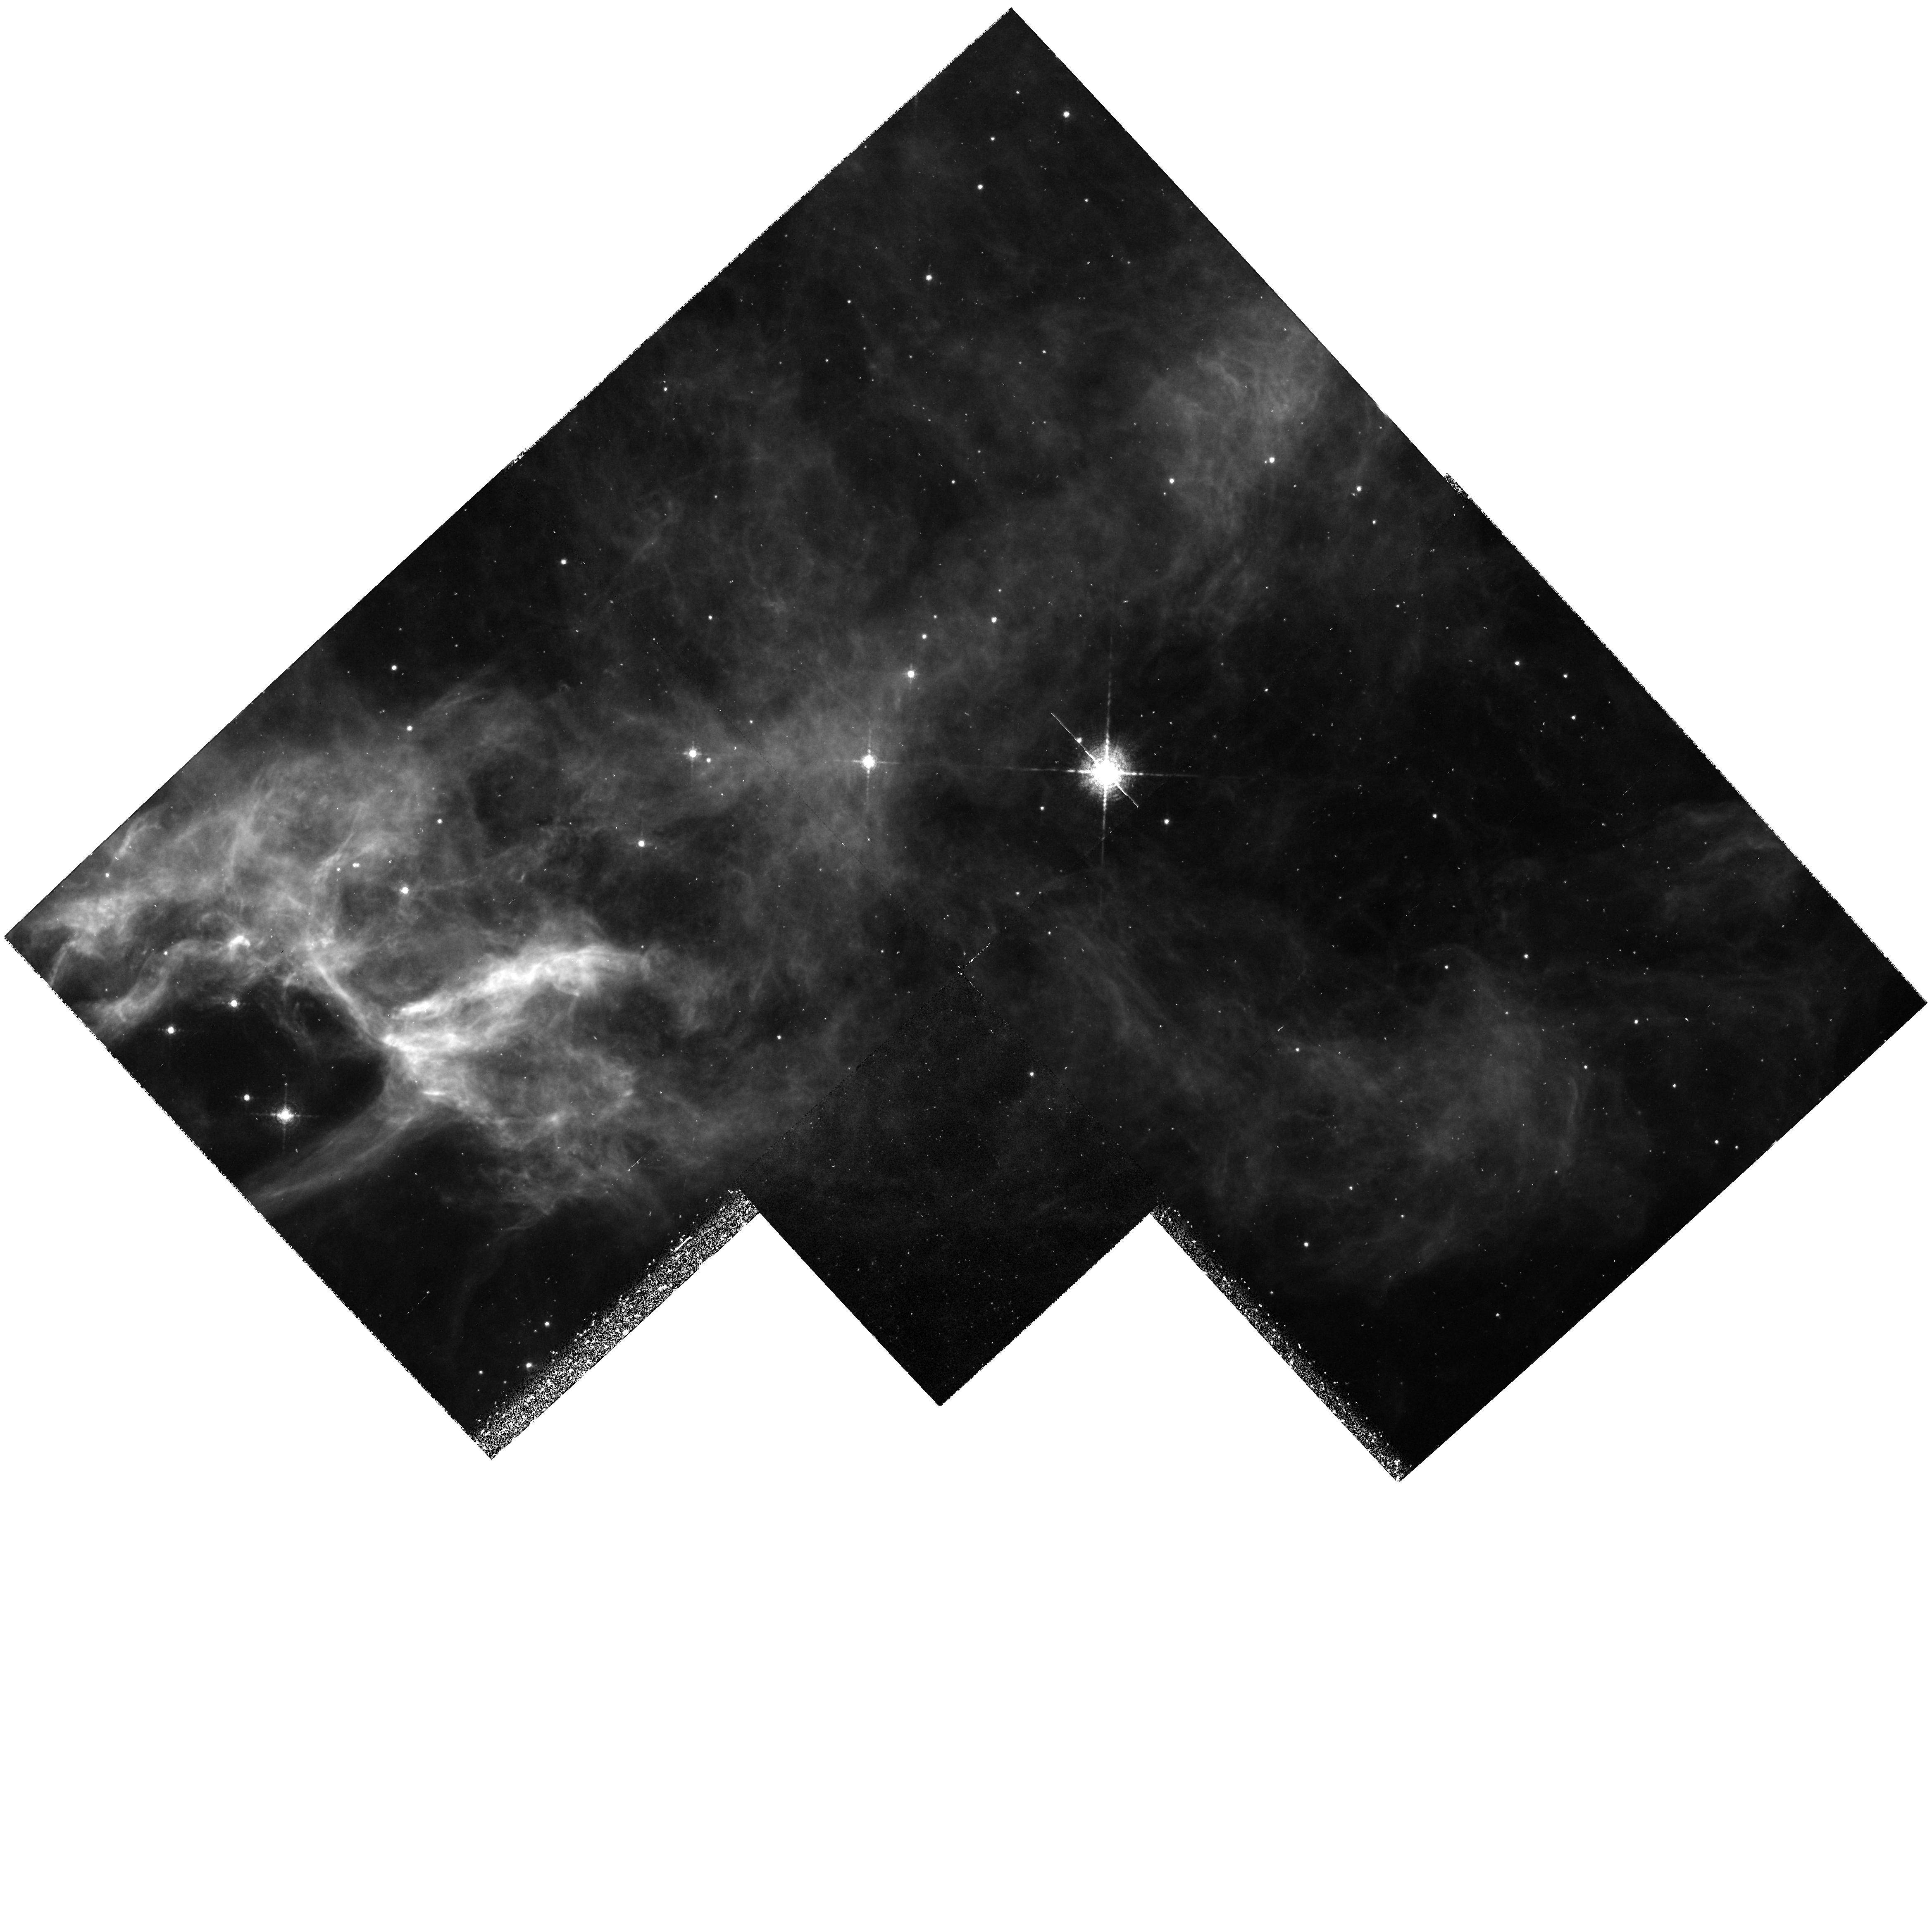
Target: NGC6995-A. Instrument: WFPC2/PC. Filter: F673N. Exposure: 1.1 h. Observation ID: hst_5779_02_wfpc2_pc_f673n_u2ls02

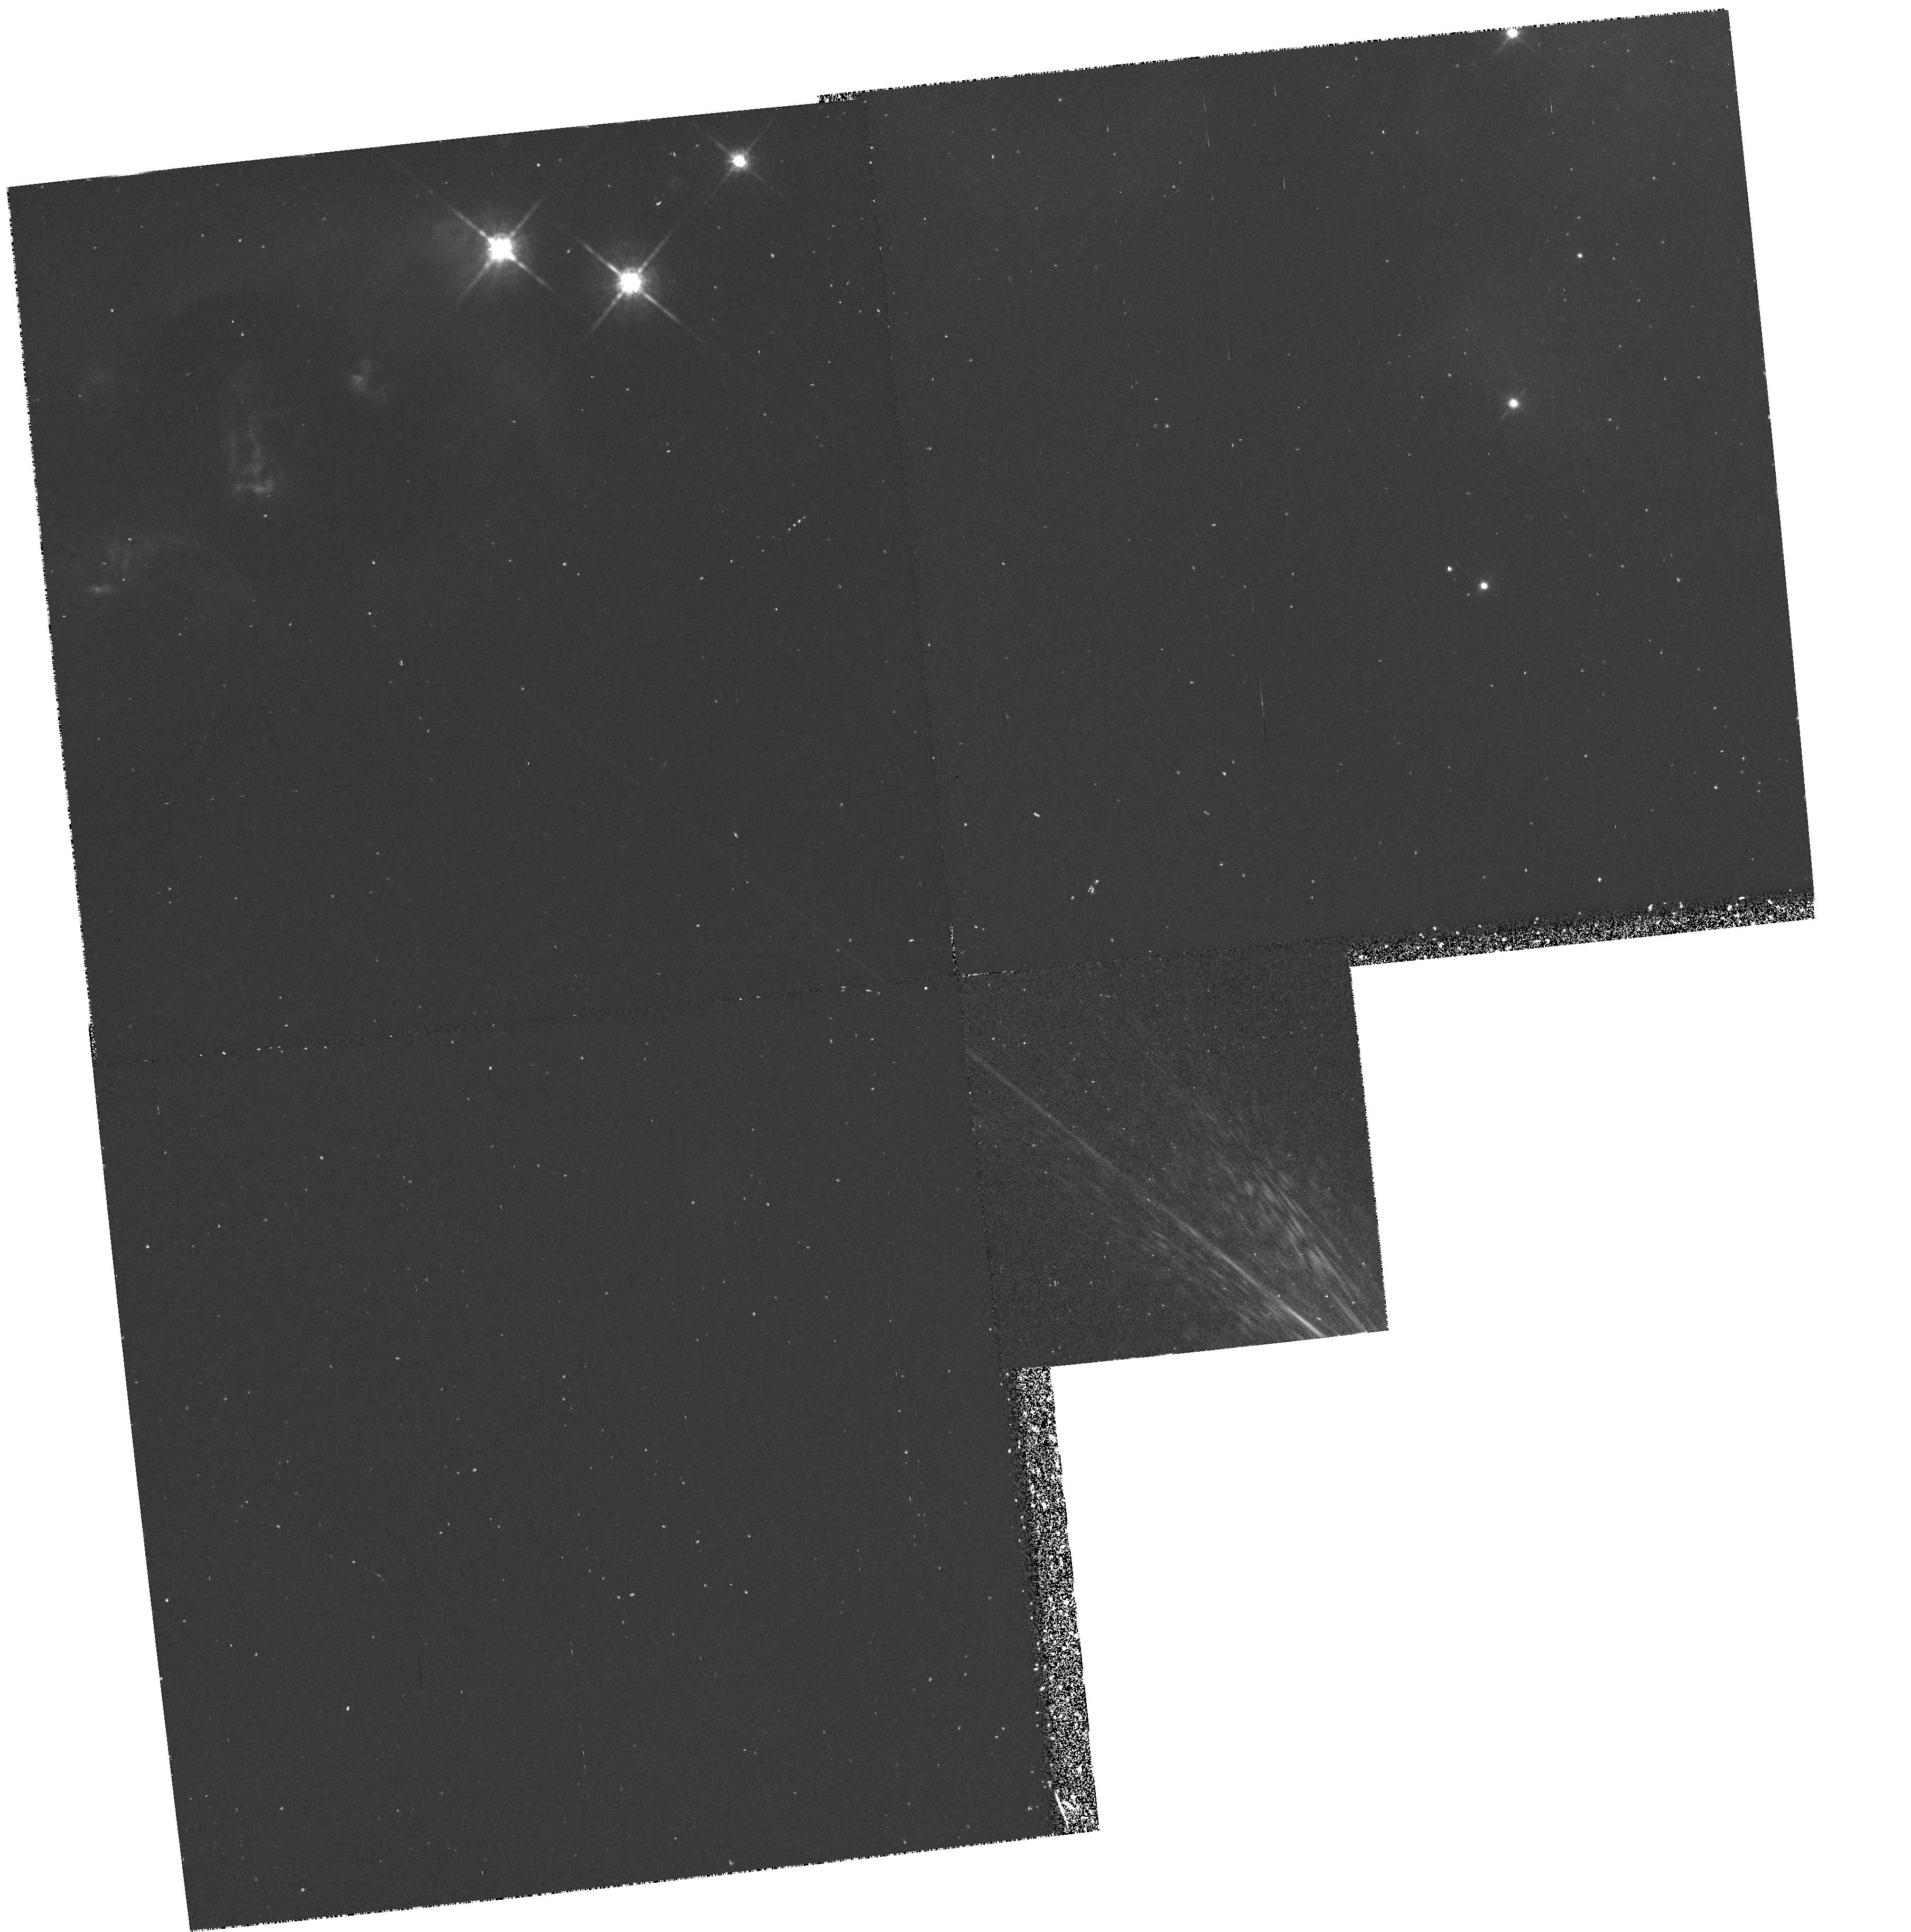
Target: HH7-11. Instrument: WFPC2/PC. Filter: F850LP. Exposure: 1.1 h. Observation ID: hst_5779_01_wfpc2_pc_f850lp_u2ls01

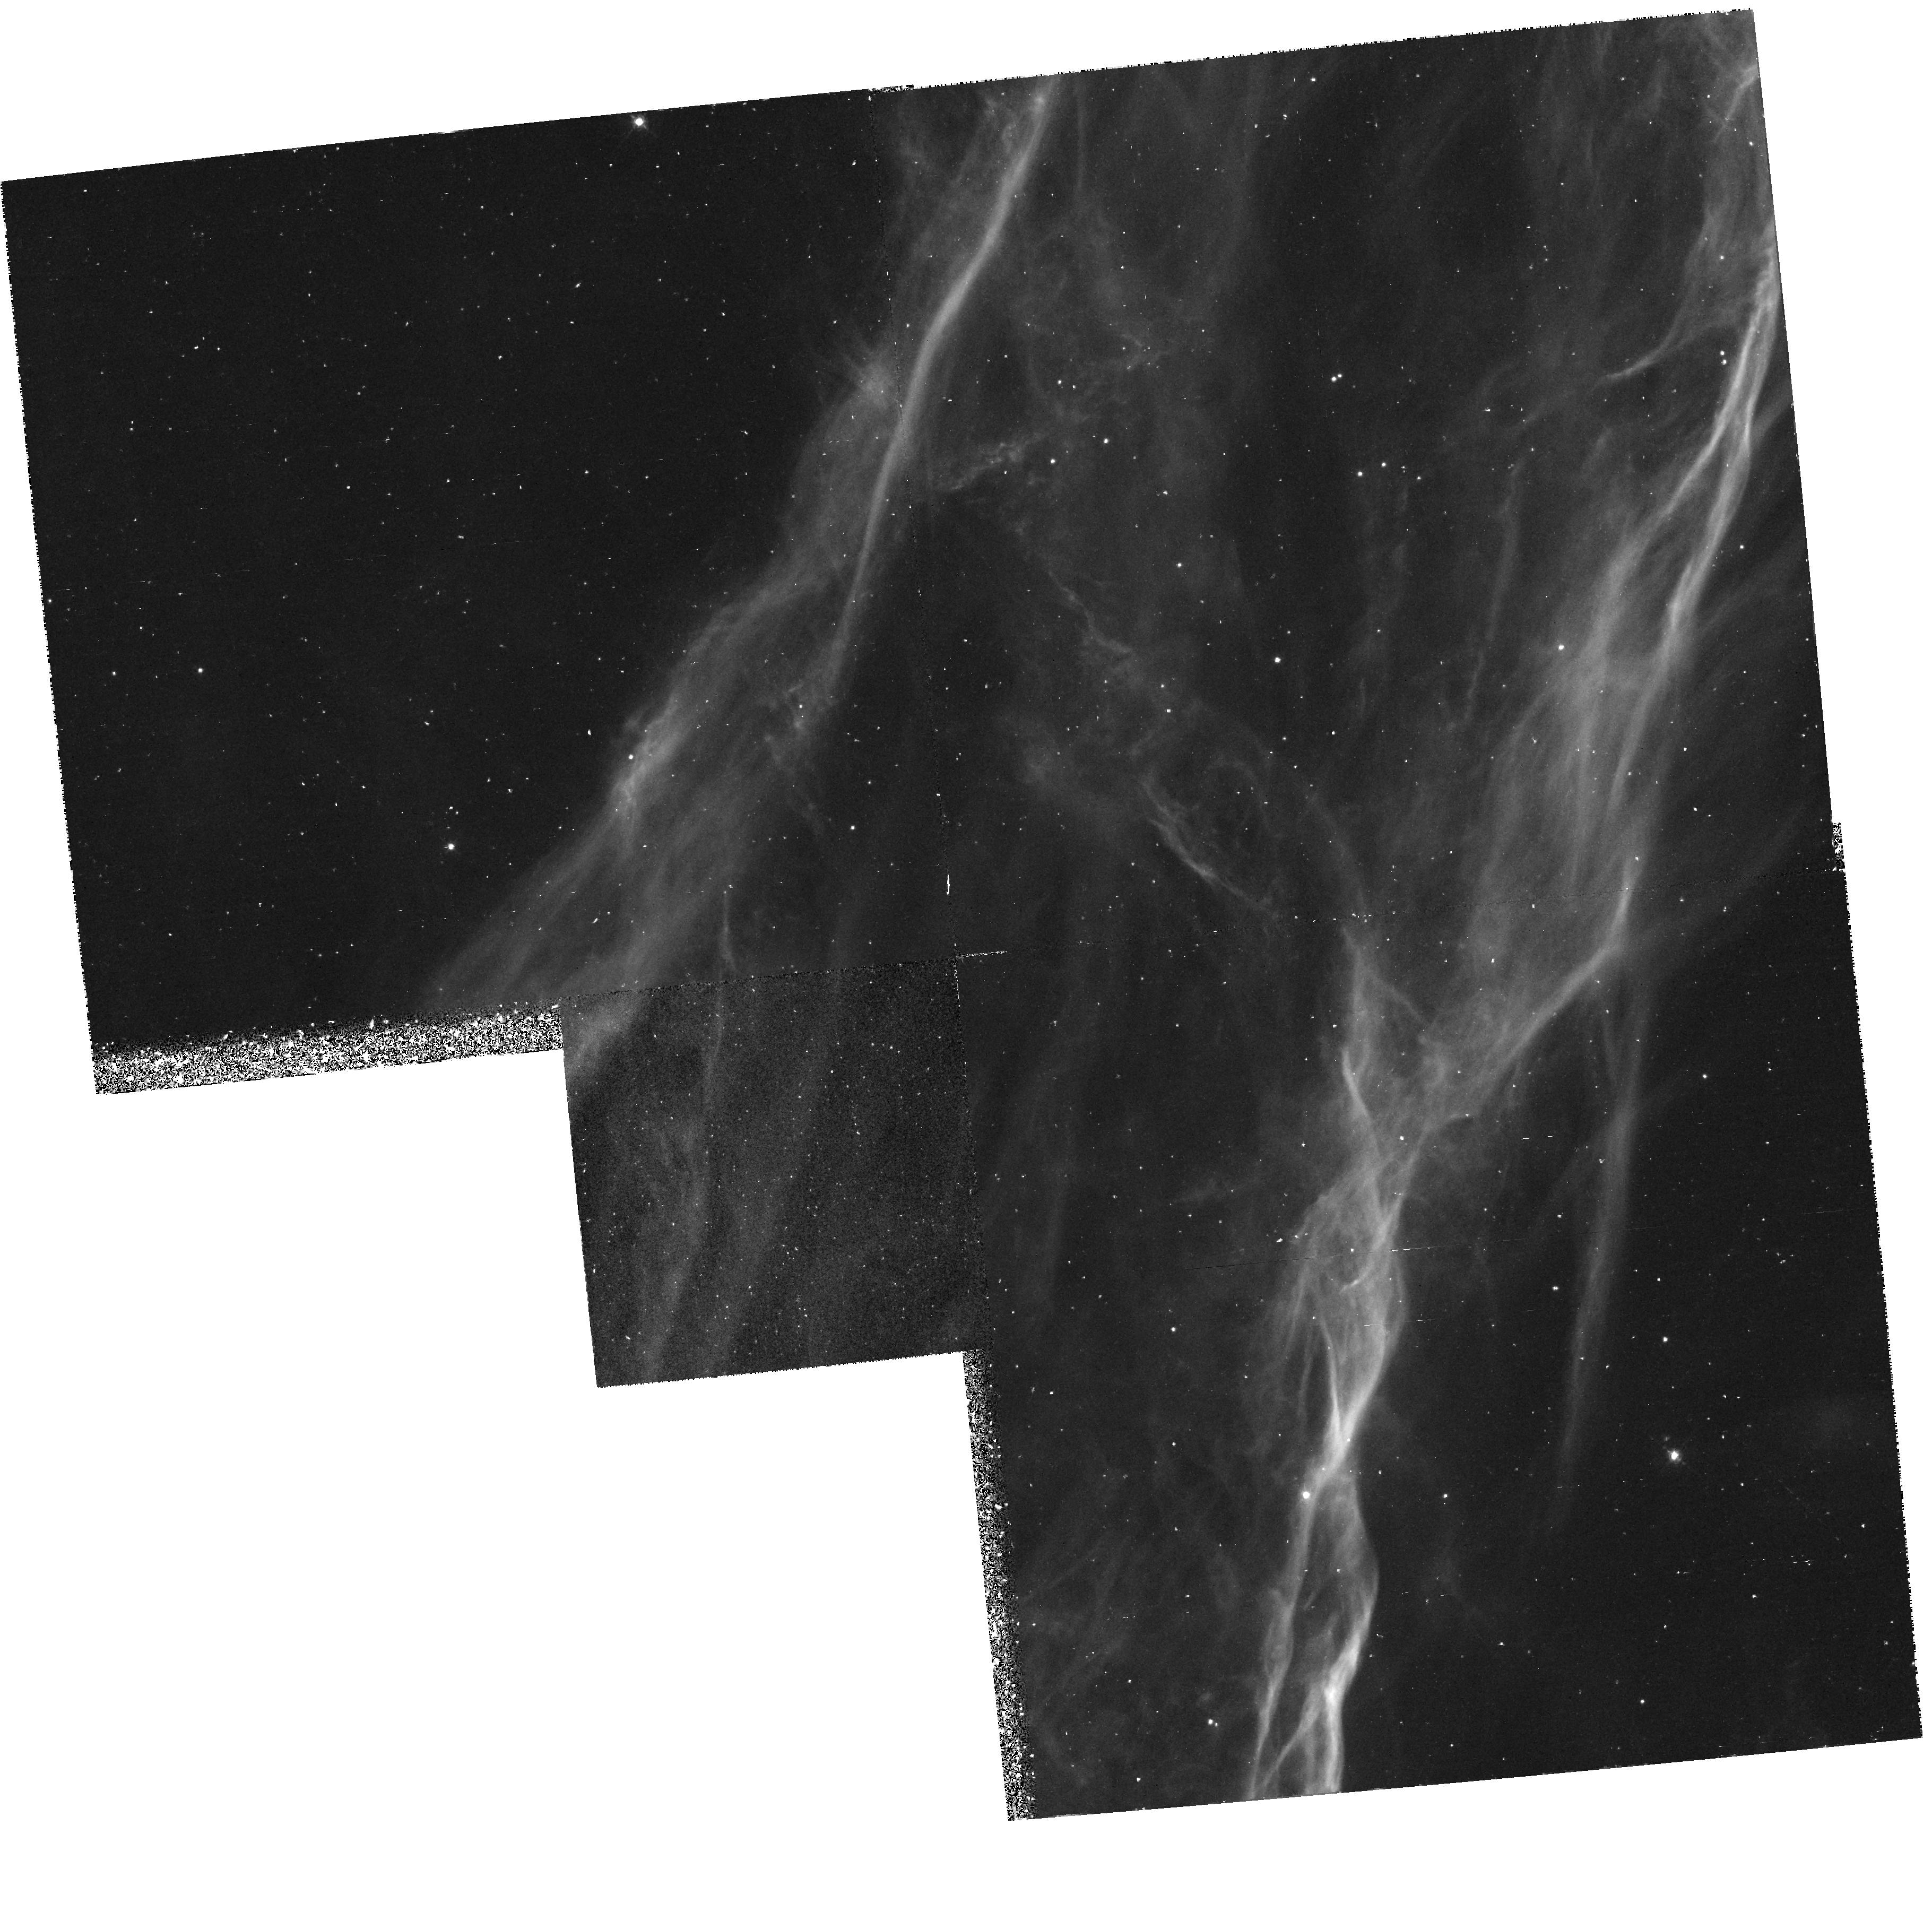
Target: NGC6995-B1. Instrument: WFPC2/PC. Filter: F502N. Exposure: 1.1 h. Observation ID: hst_5779_03_wfpc2_pc_f502n_u2ls03

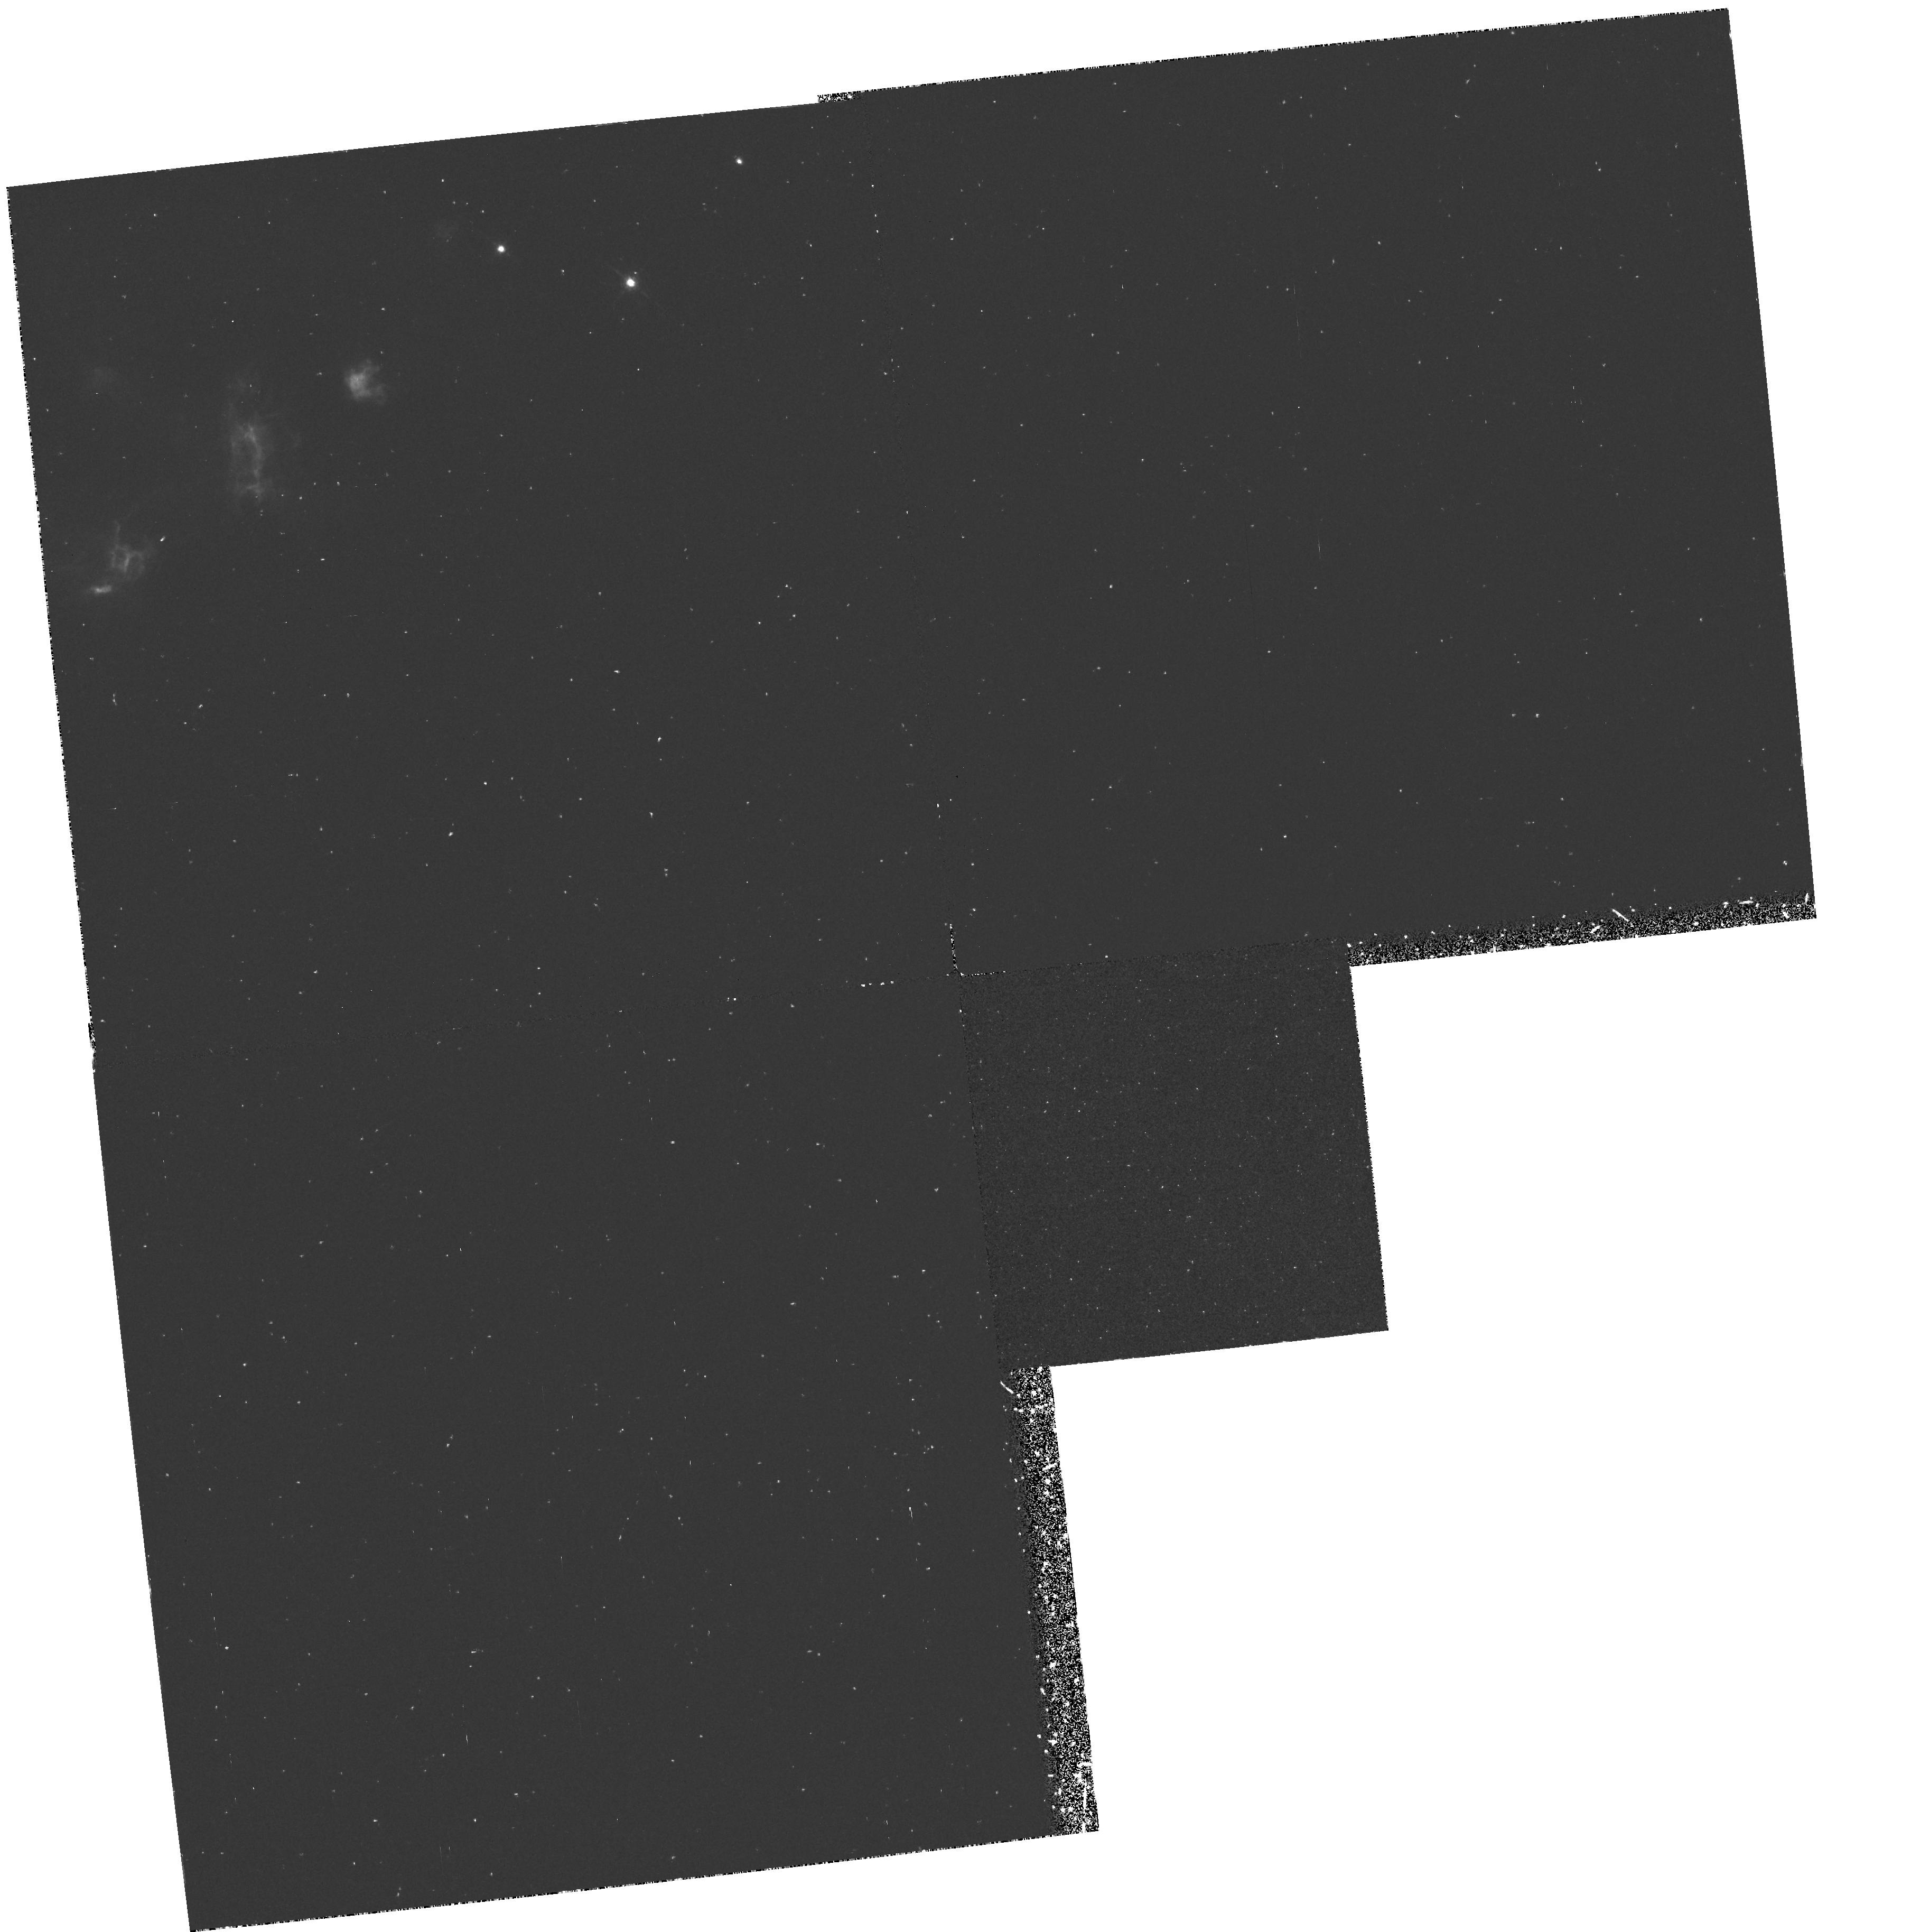
Target: HH7-11. Instrument: WFPC2/PC. Filter: F656N. Exposure: 1.1 h. Observation ID: hst_5779_01_wfpc2_pc_f656n_u2ls01

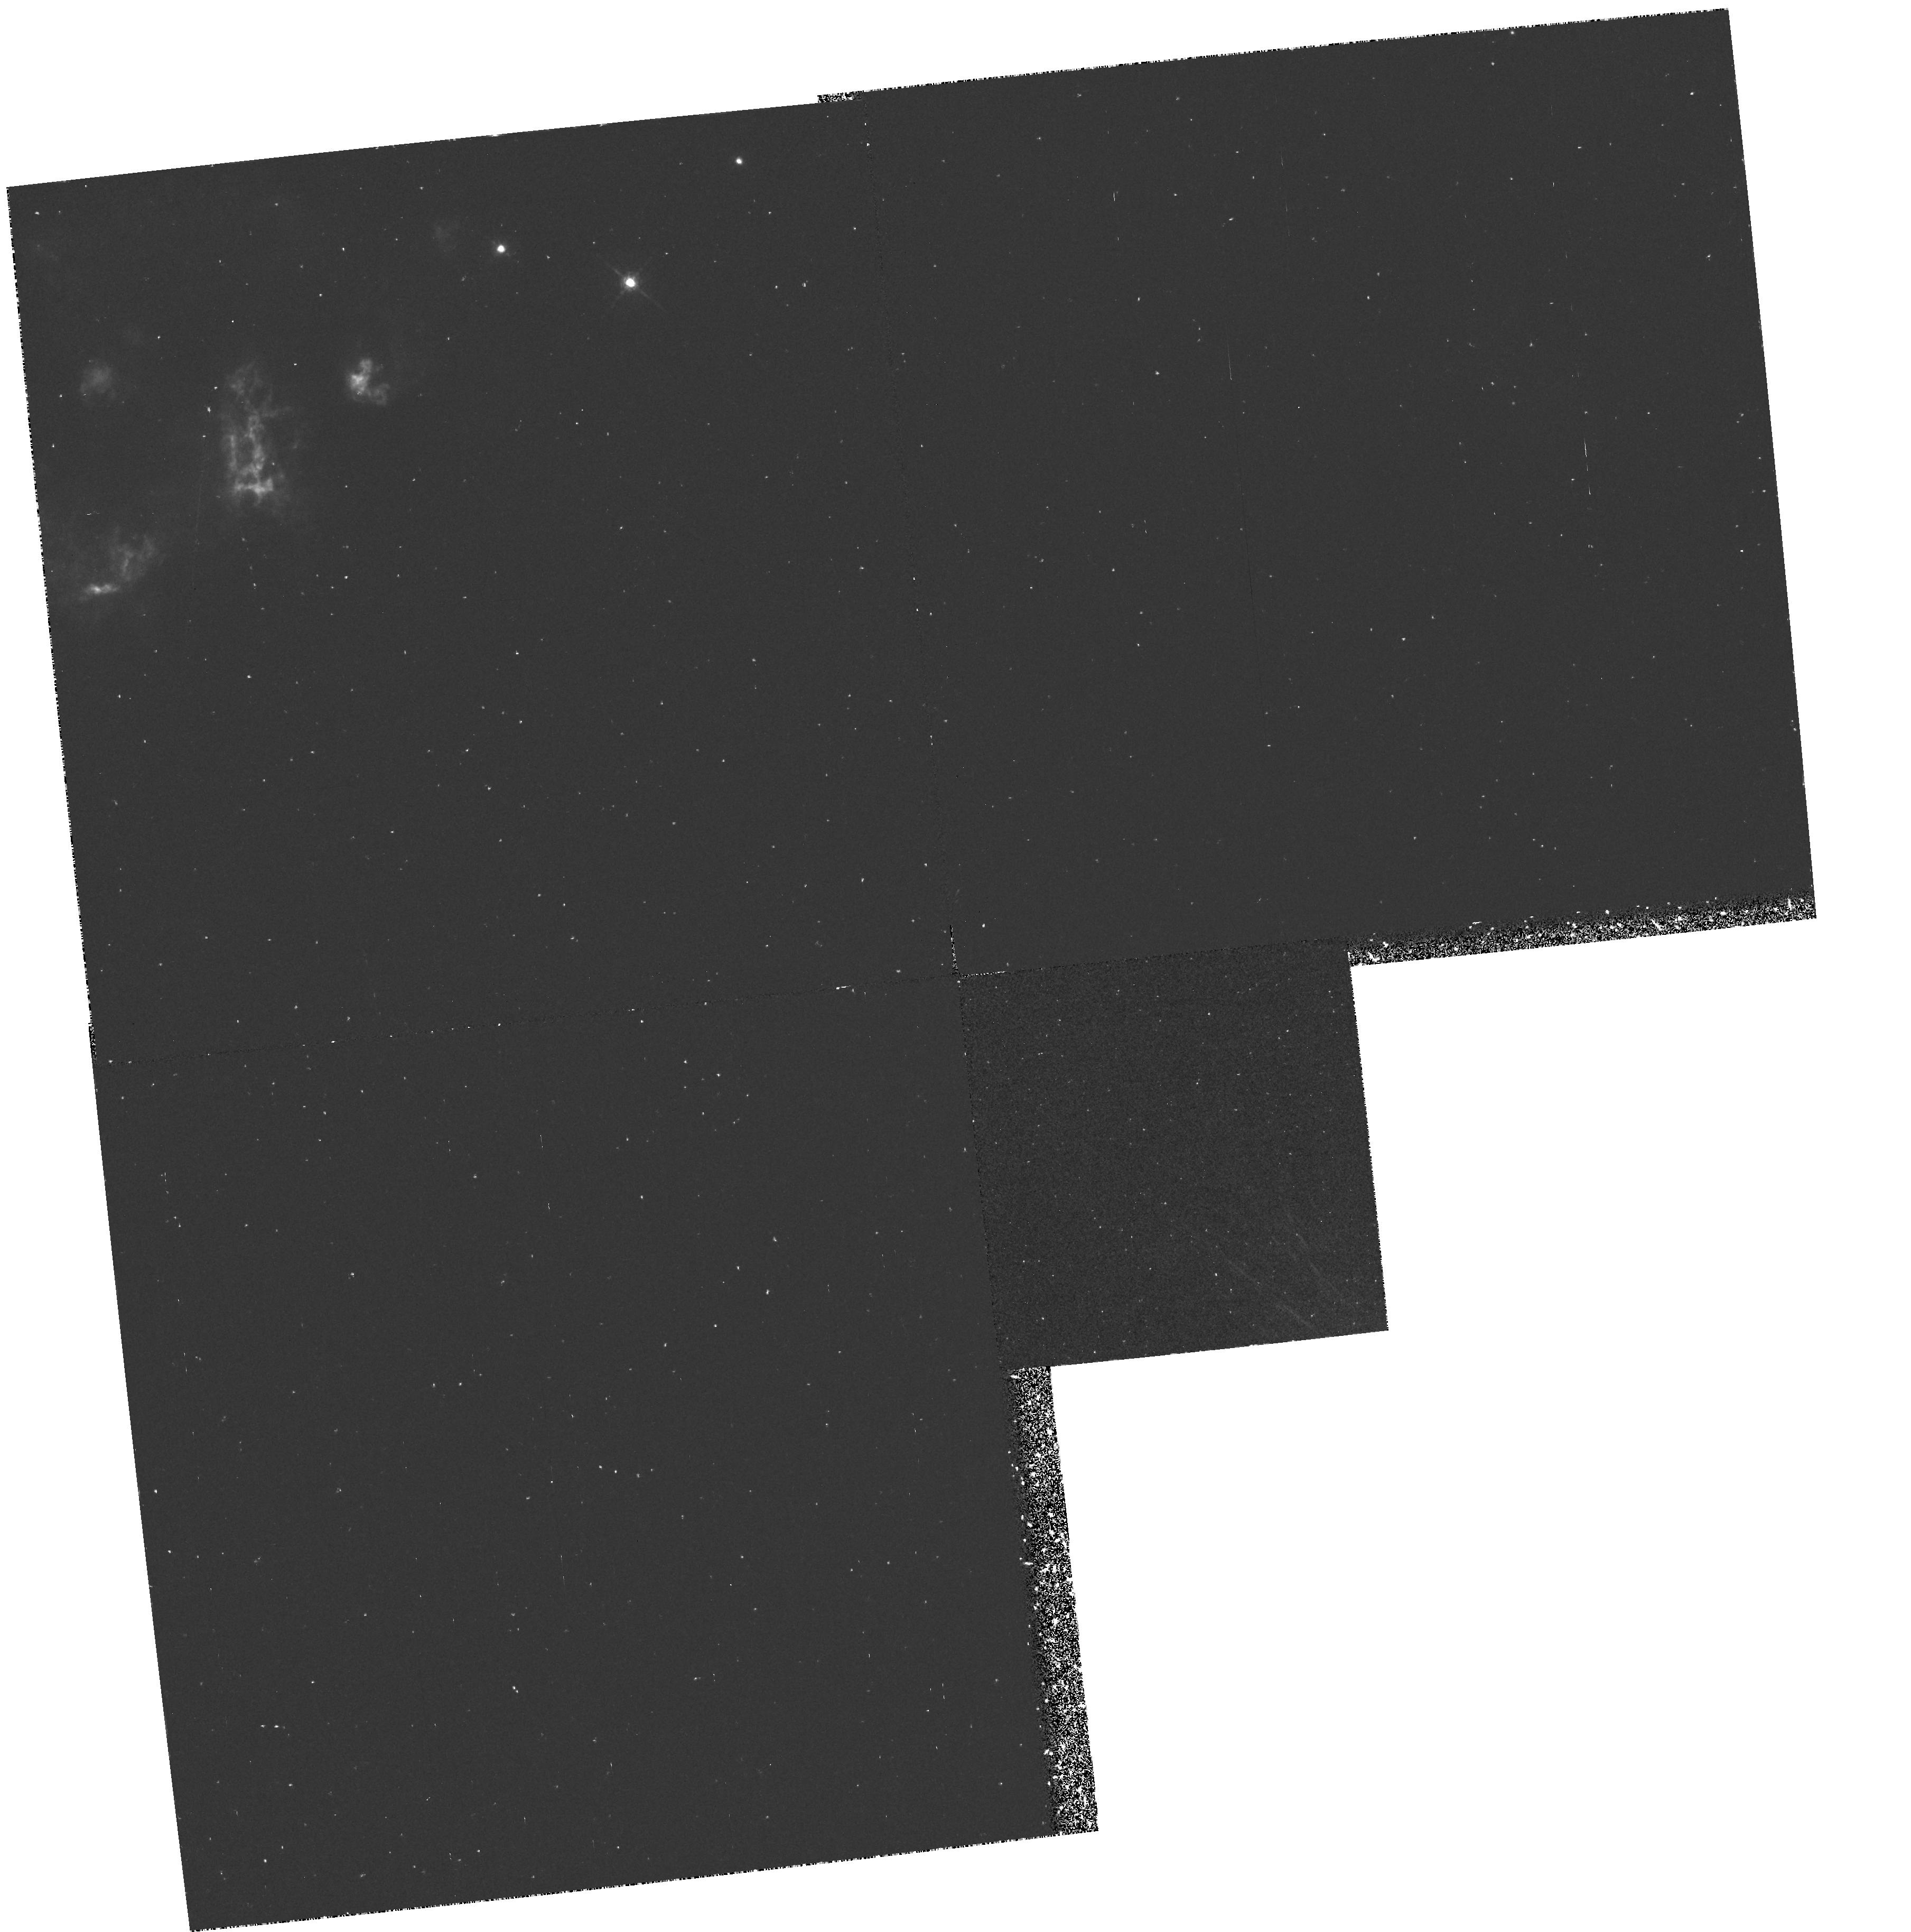
Target: HH7-11. Instrument: WFPC2/PC. Filter: F673N. Exposure: 1.1 h. Observation ID: hst_5779_01_wfpc2_pc_f673n_u2ls01

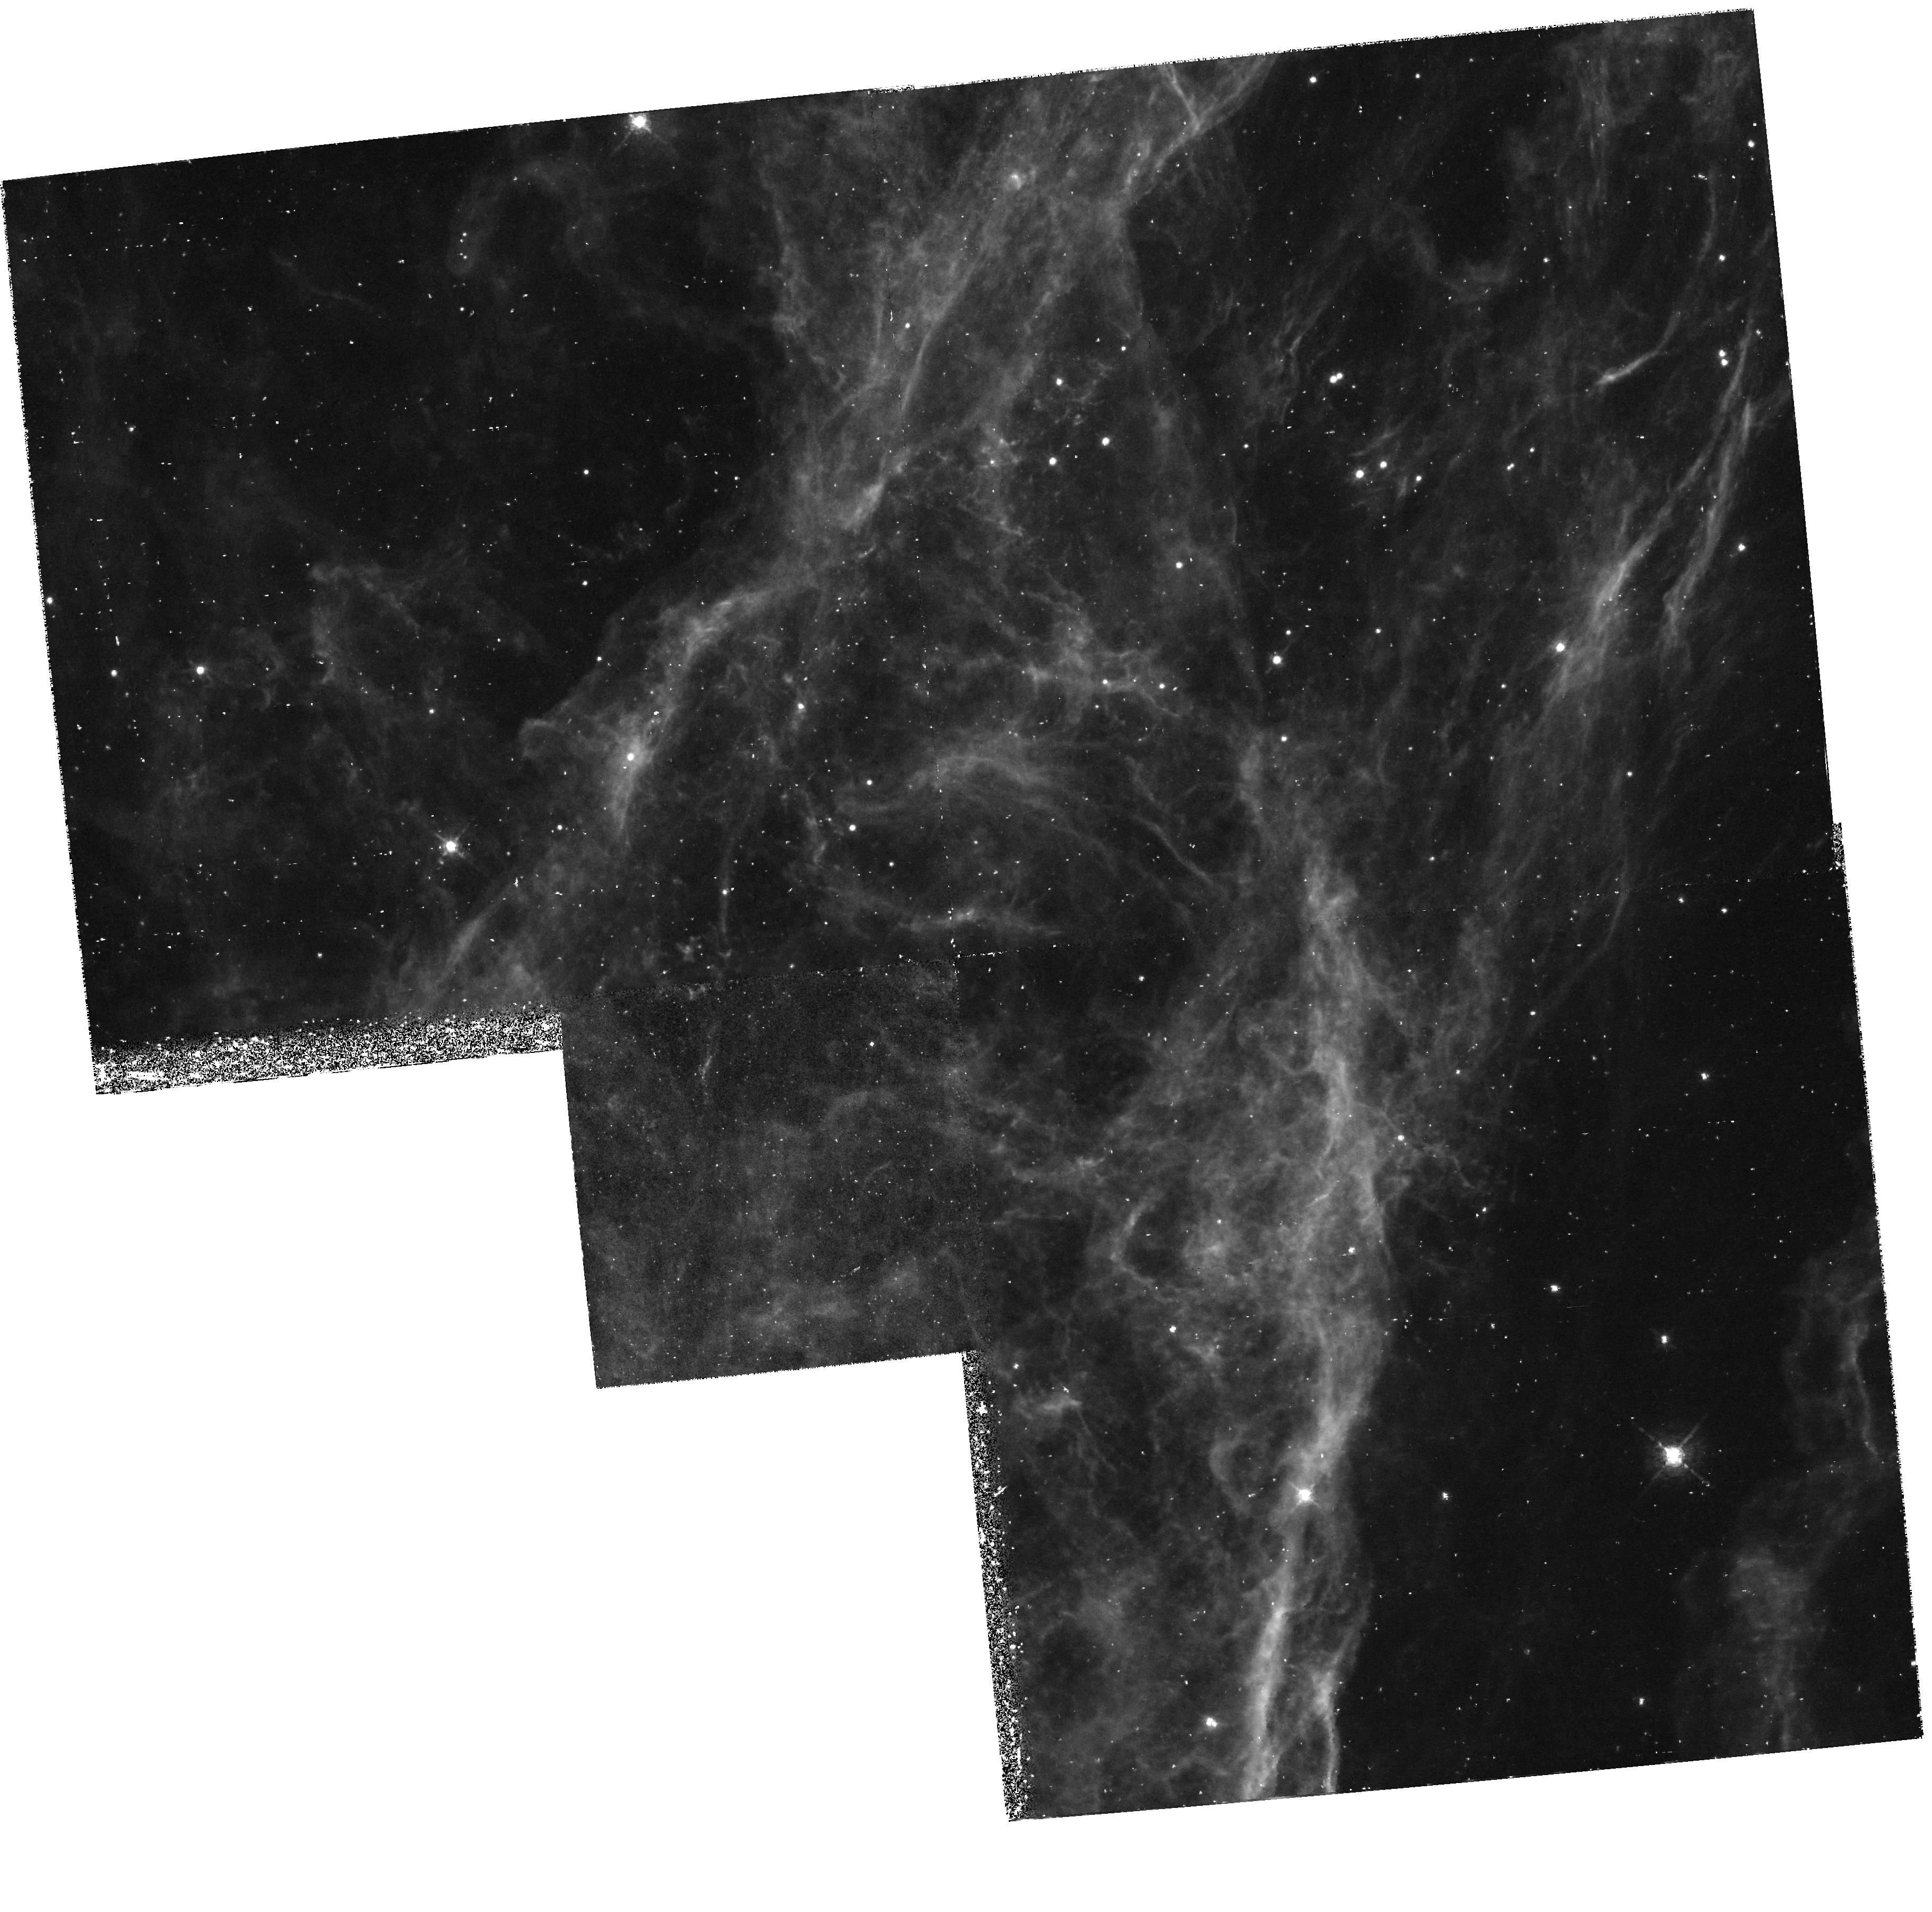
Target: NGC6995-B1. Instrument: WFPC2/PC. Filter: F673N. Exposure: 1.1 h. Observation ID: hst_5779_03_wfpc2_pc_f673n_u2ls03

MISCELLANEOUS (HH7-11 AND CYGLOOP): CYCLE 4 (PI: Hester, Jeff J.)

This WF/PC GTO program covers a small group of targets all but one of which are related to the birth and death of stars. These include the Eta Carina, Cygnus Loop, and a bipolar outflow source. In each case high spatial and S/N imaging will be conducted to better understand the morphology and motions in these unusual objects.